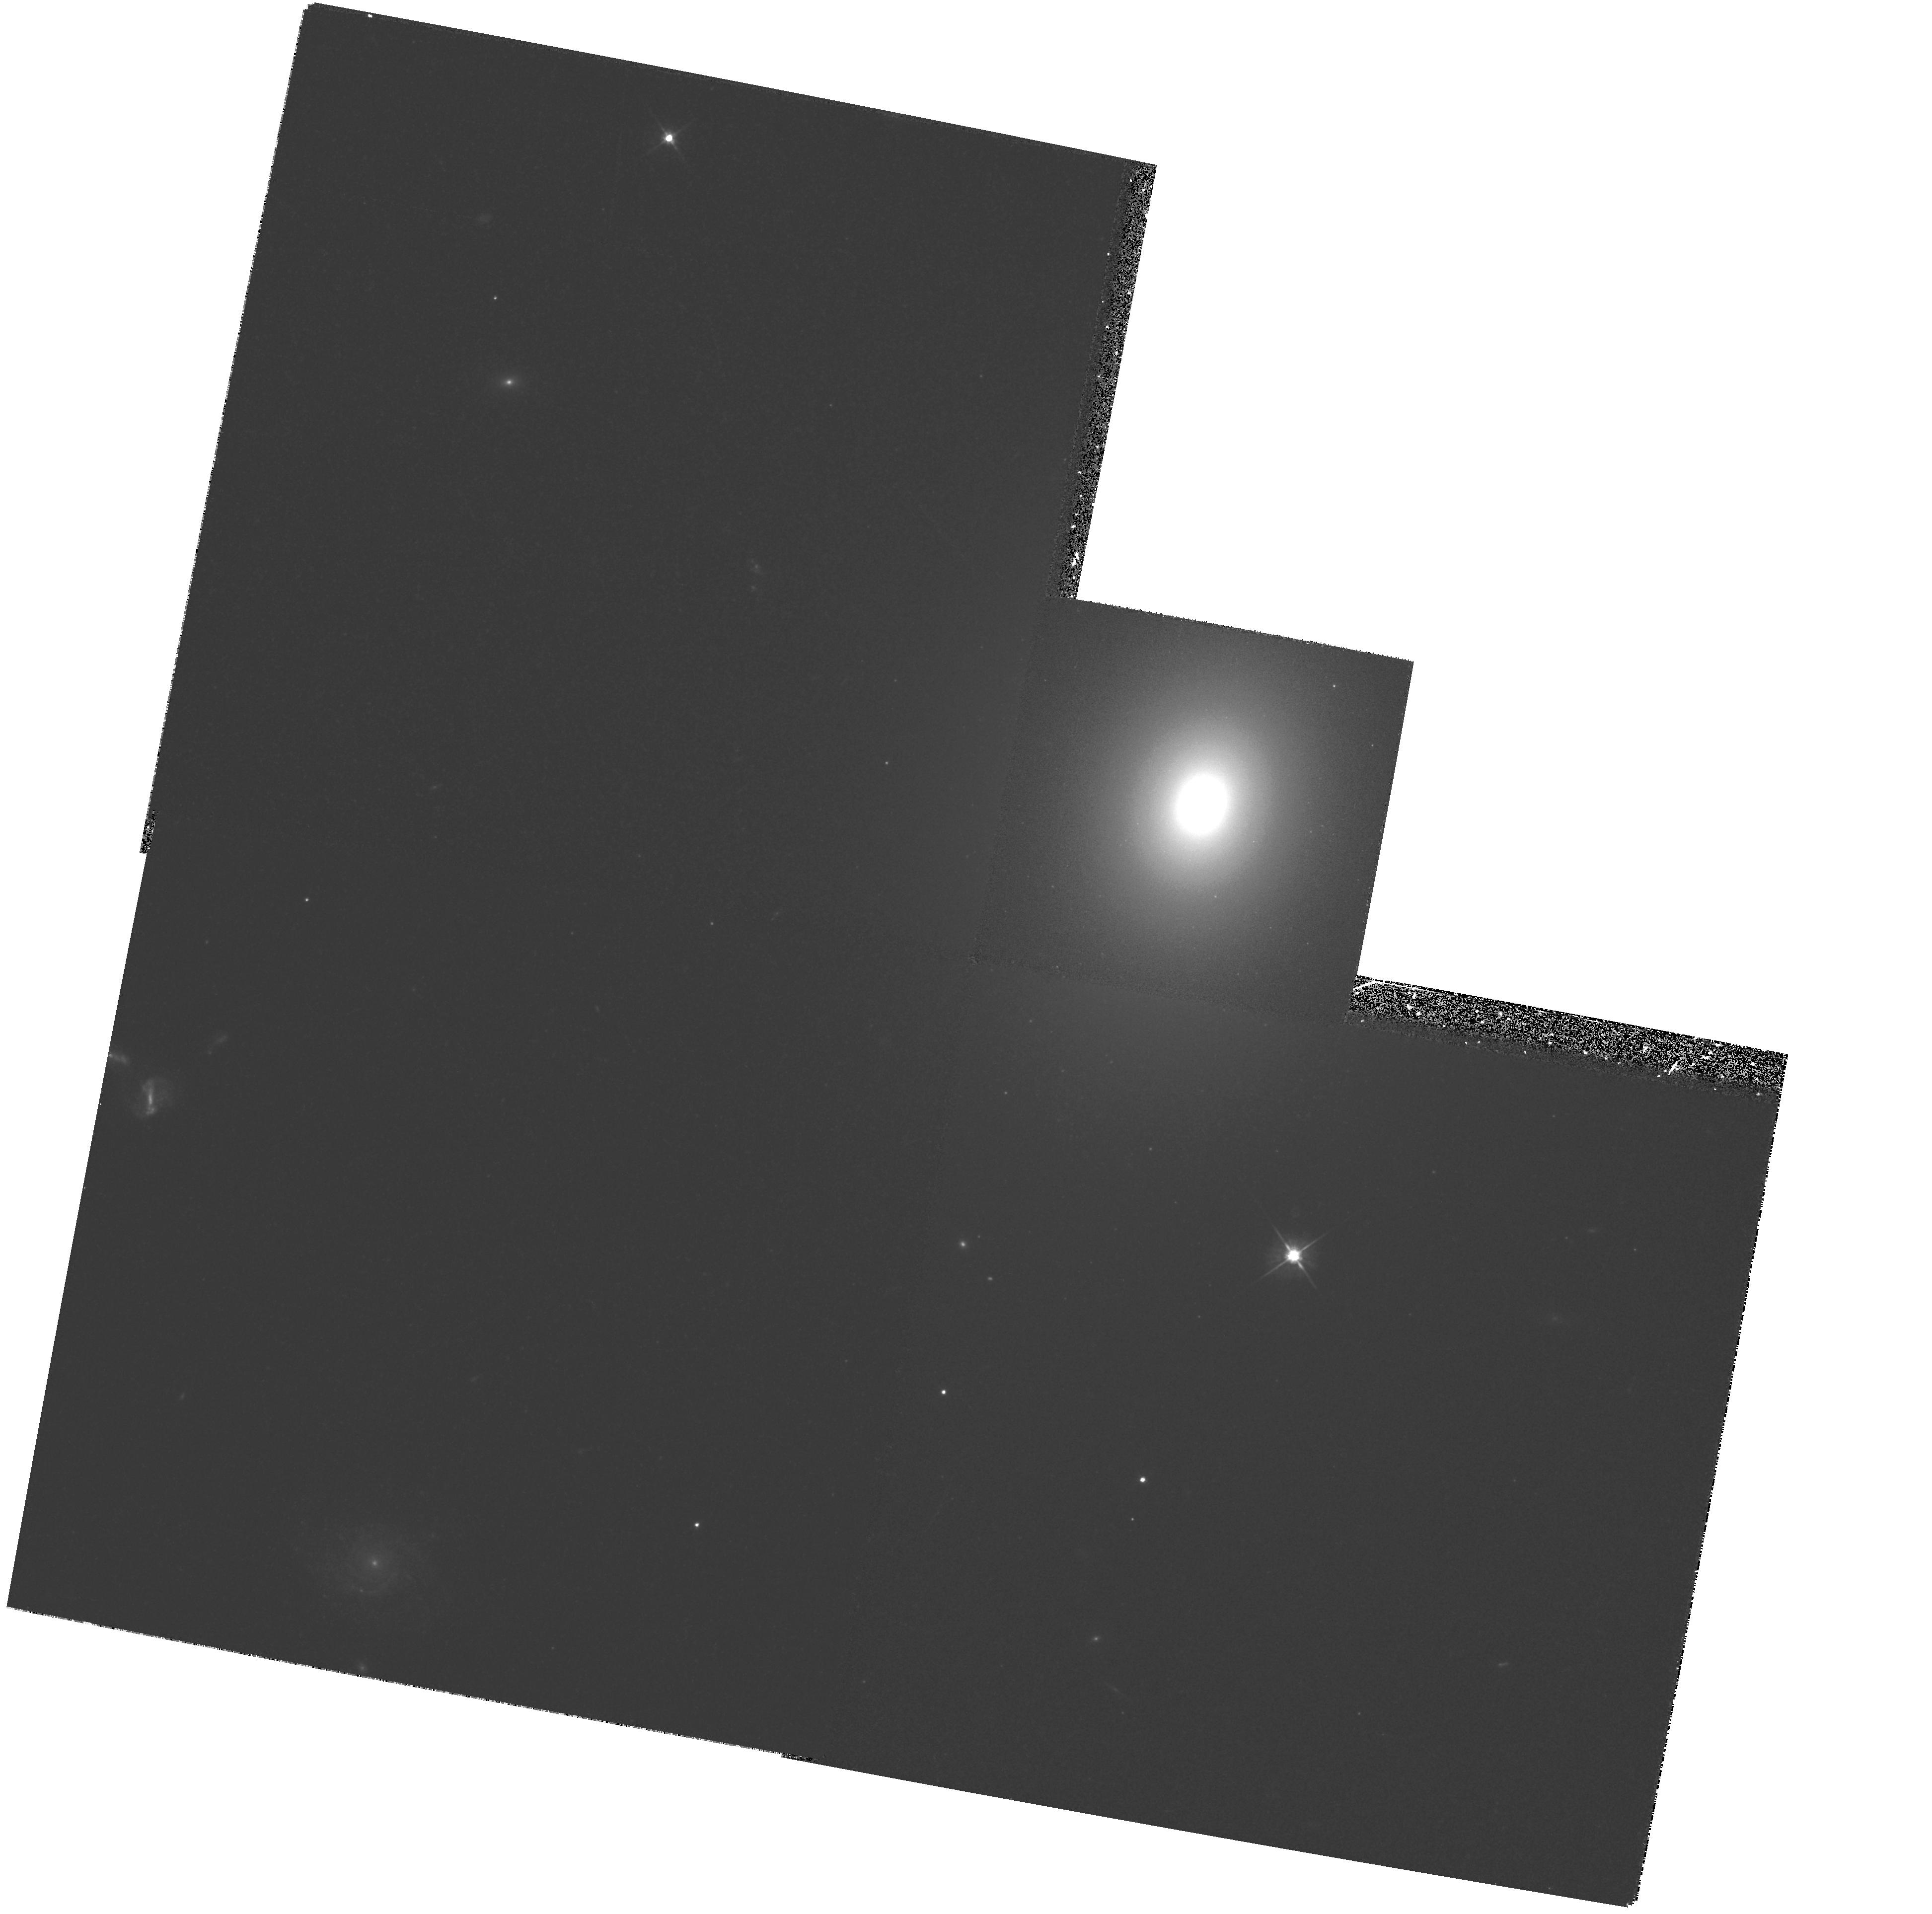
Target: NGC4786. Instrument: WFPC2/PC. Filter: F555W. Exposure: 20 min. Observation ID: hst_6587_24_wfpc2_pc_f555w_u3m724

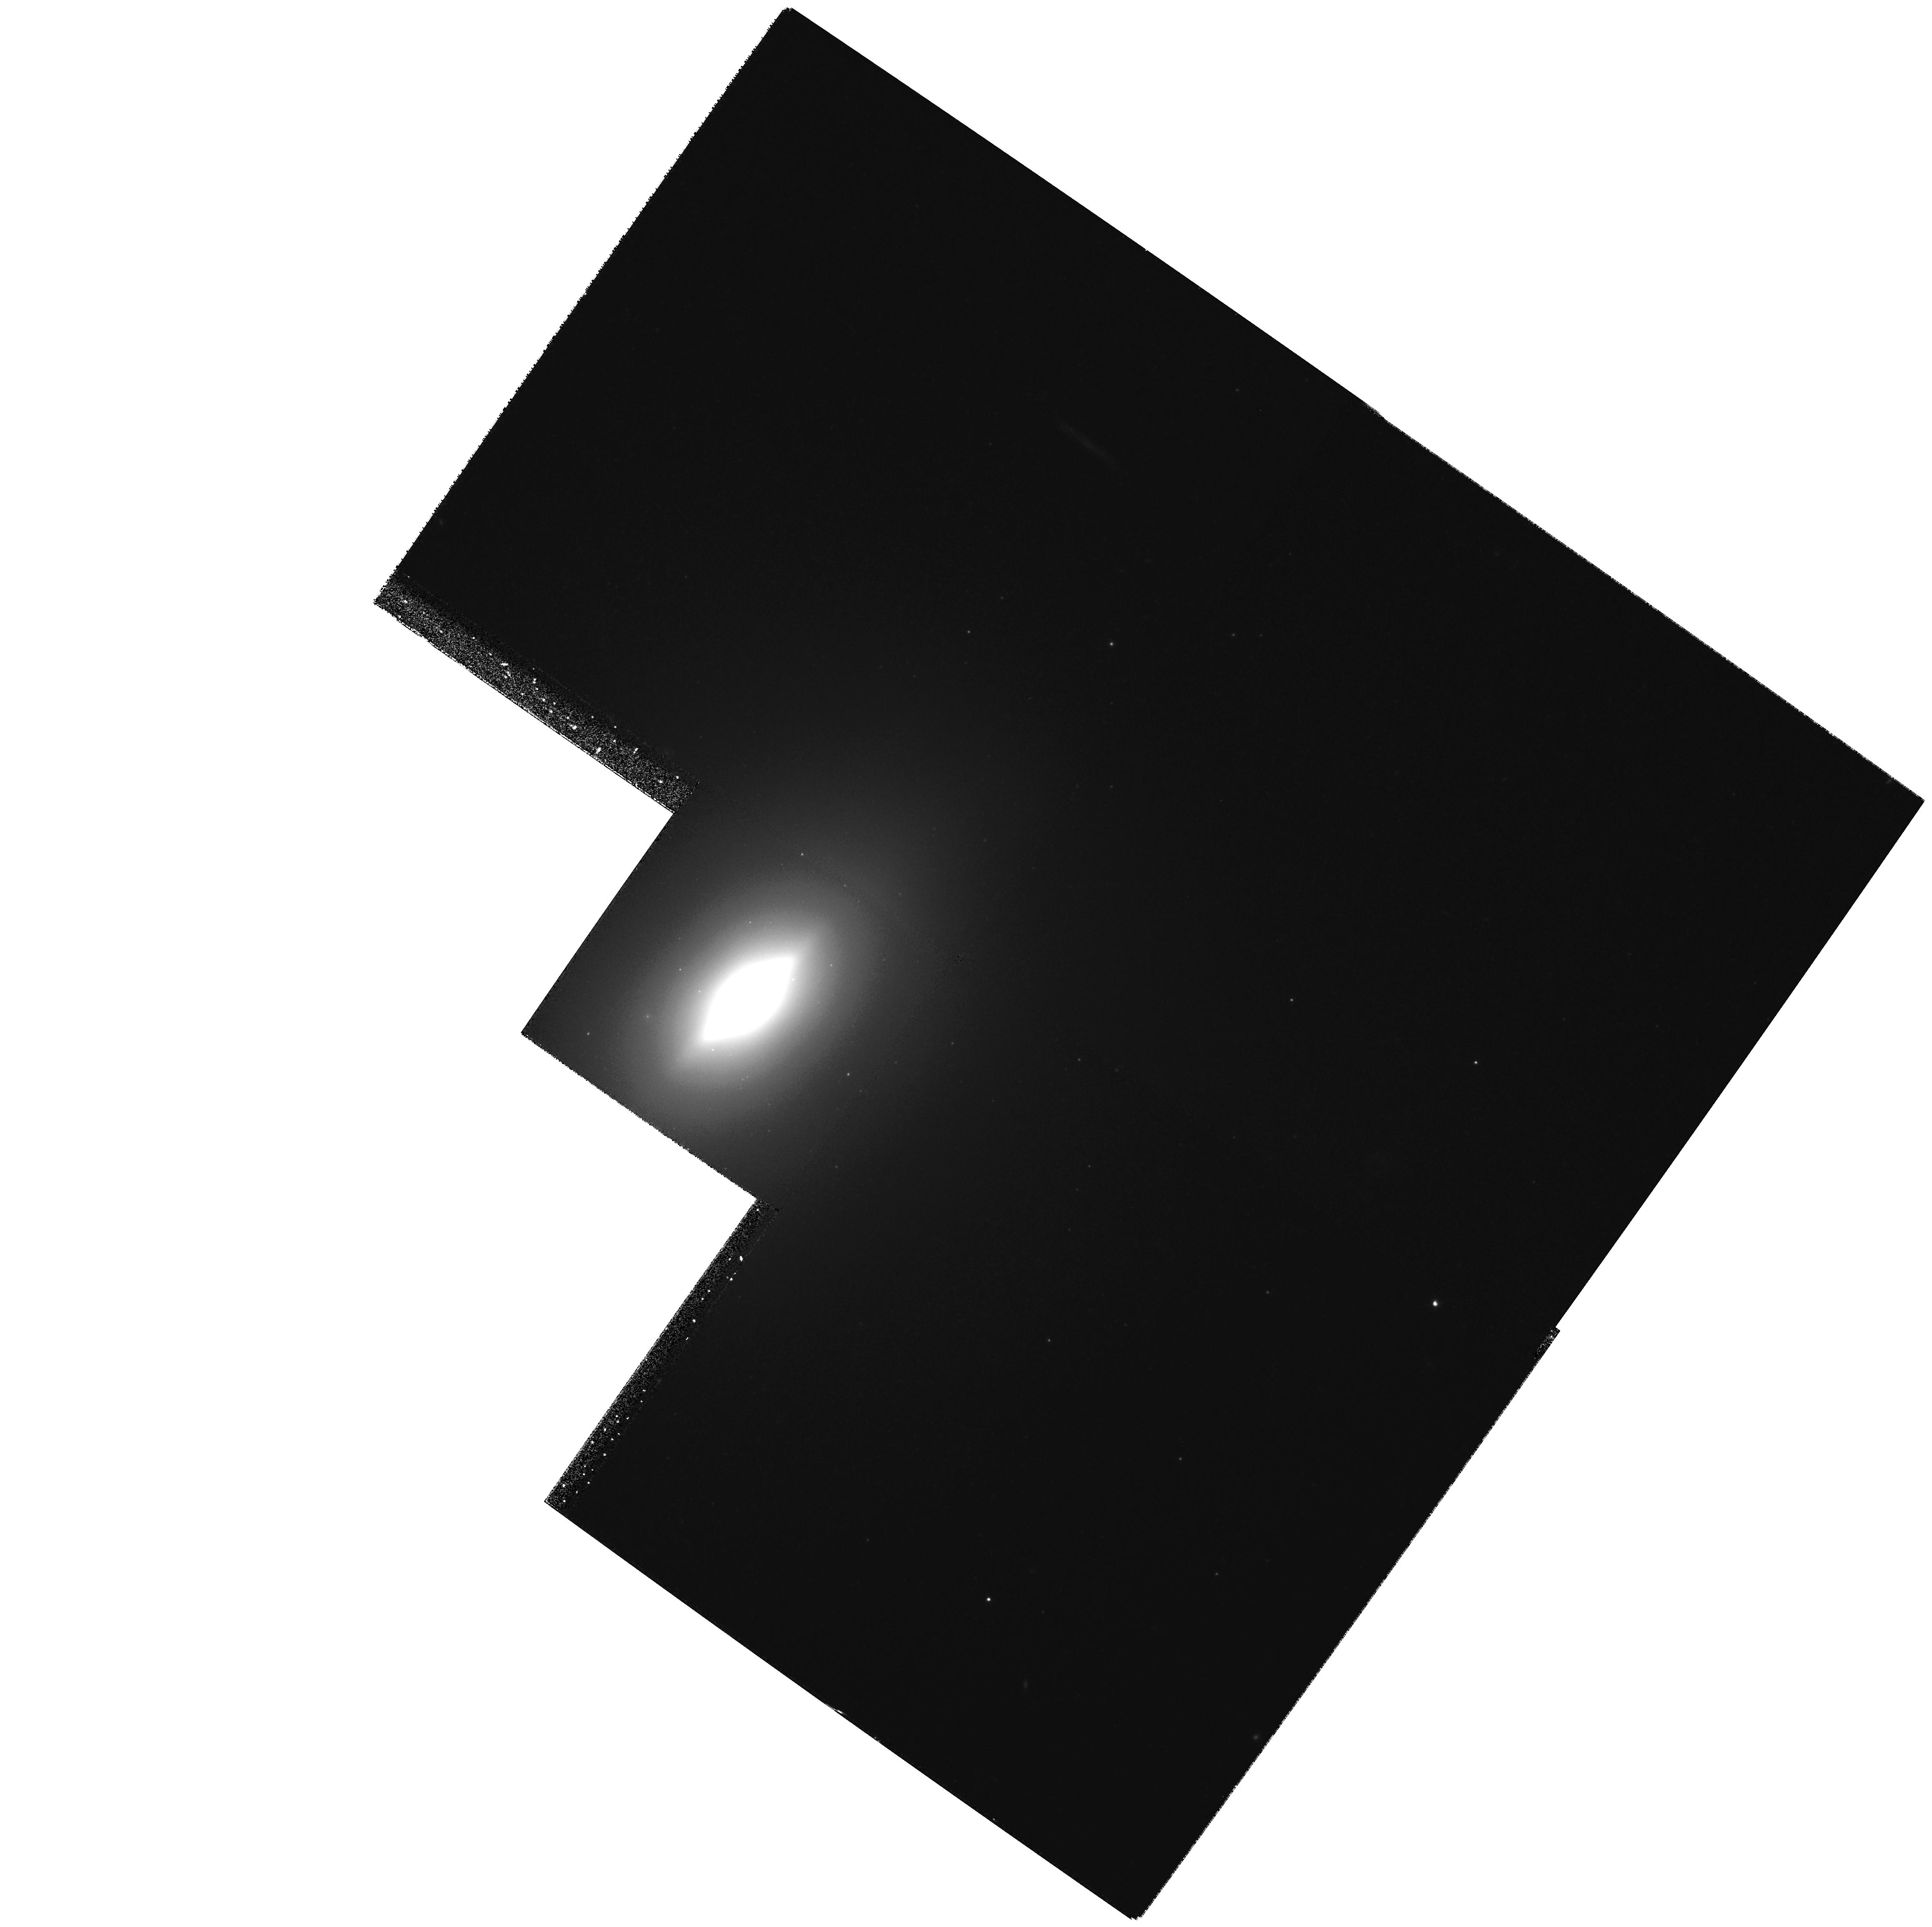
Target: NGC3610. Instrument: WFPC2/PC. Filter: F555W. Exposure: 23 min. Observation ID: hst_6587_20_wfpc2_pc_f555w_u3m720

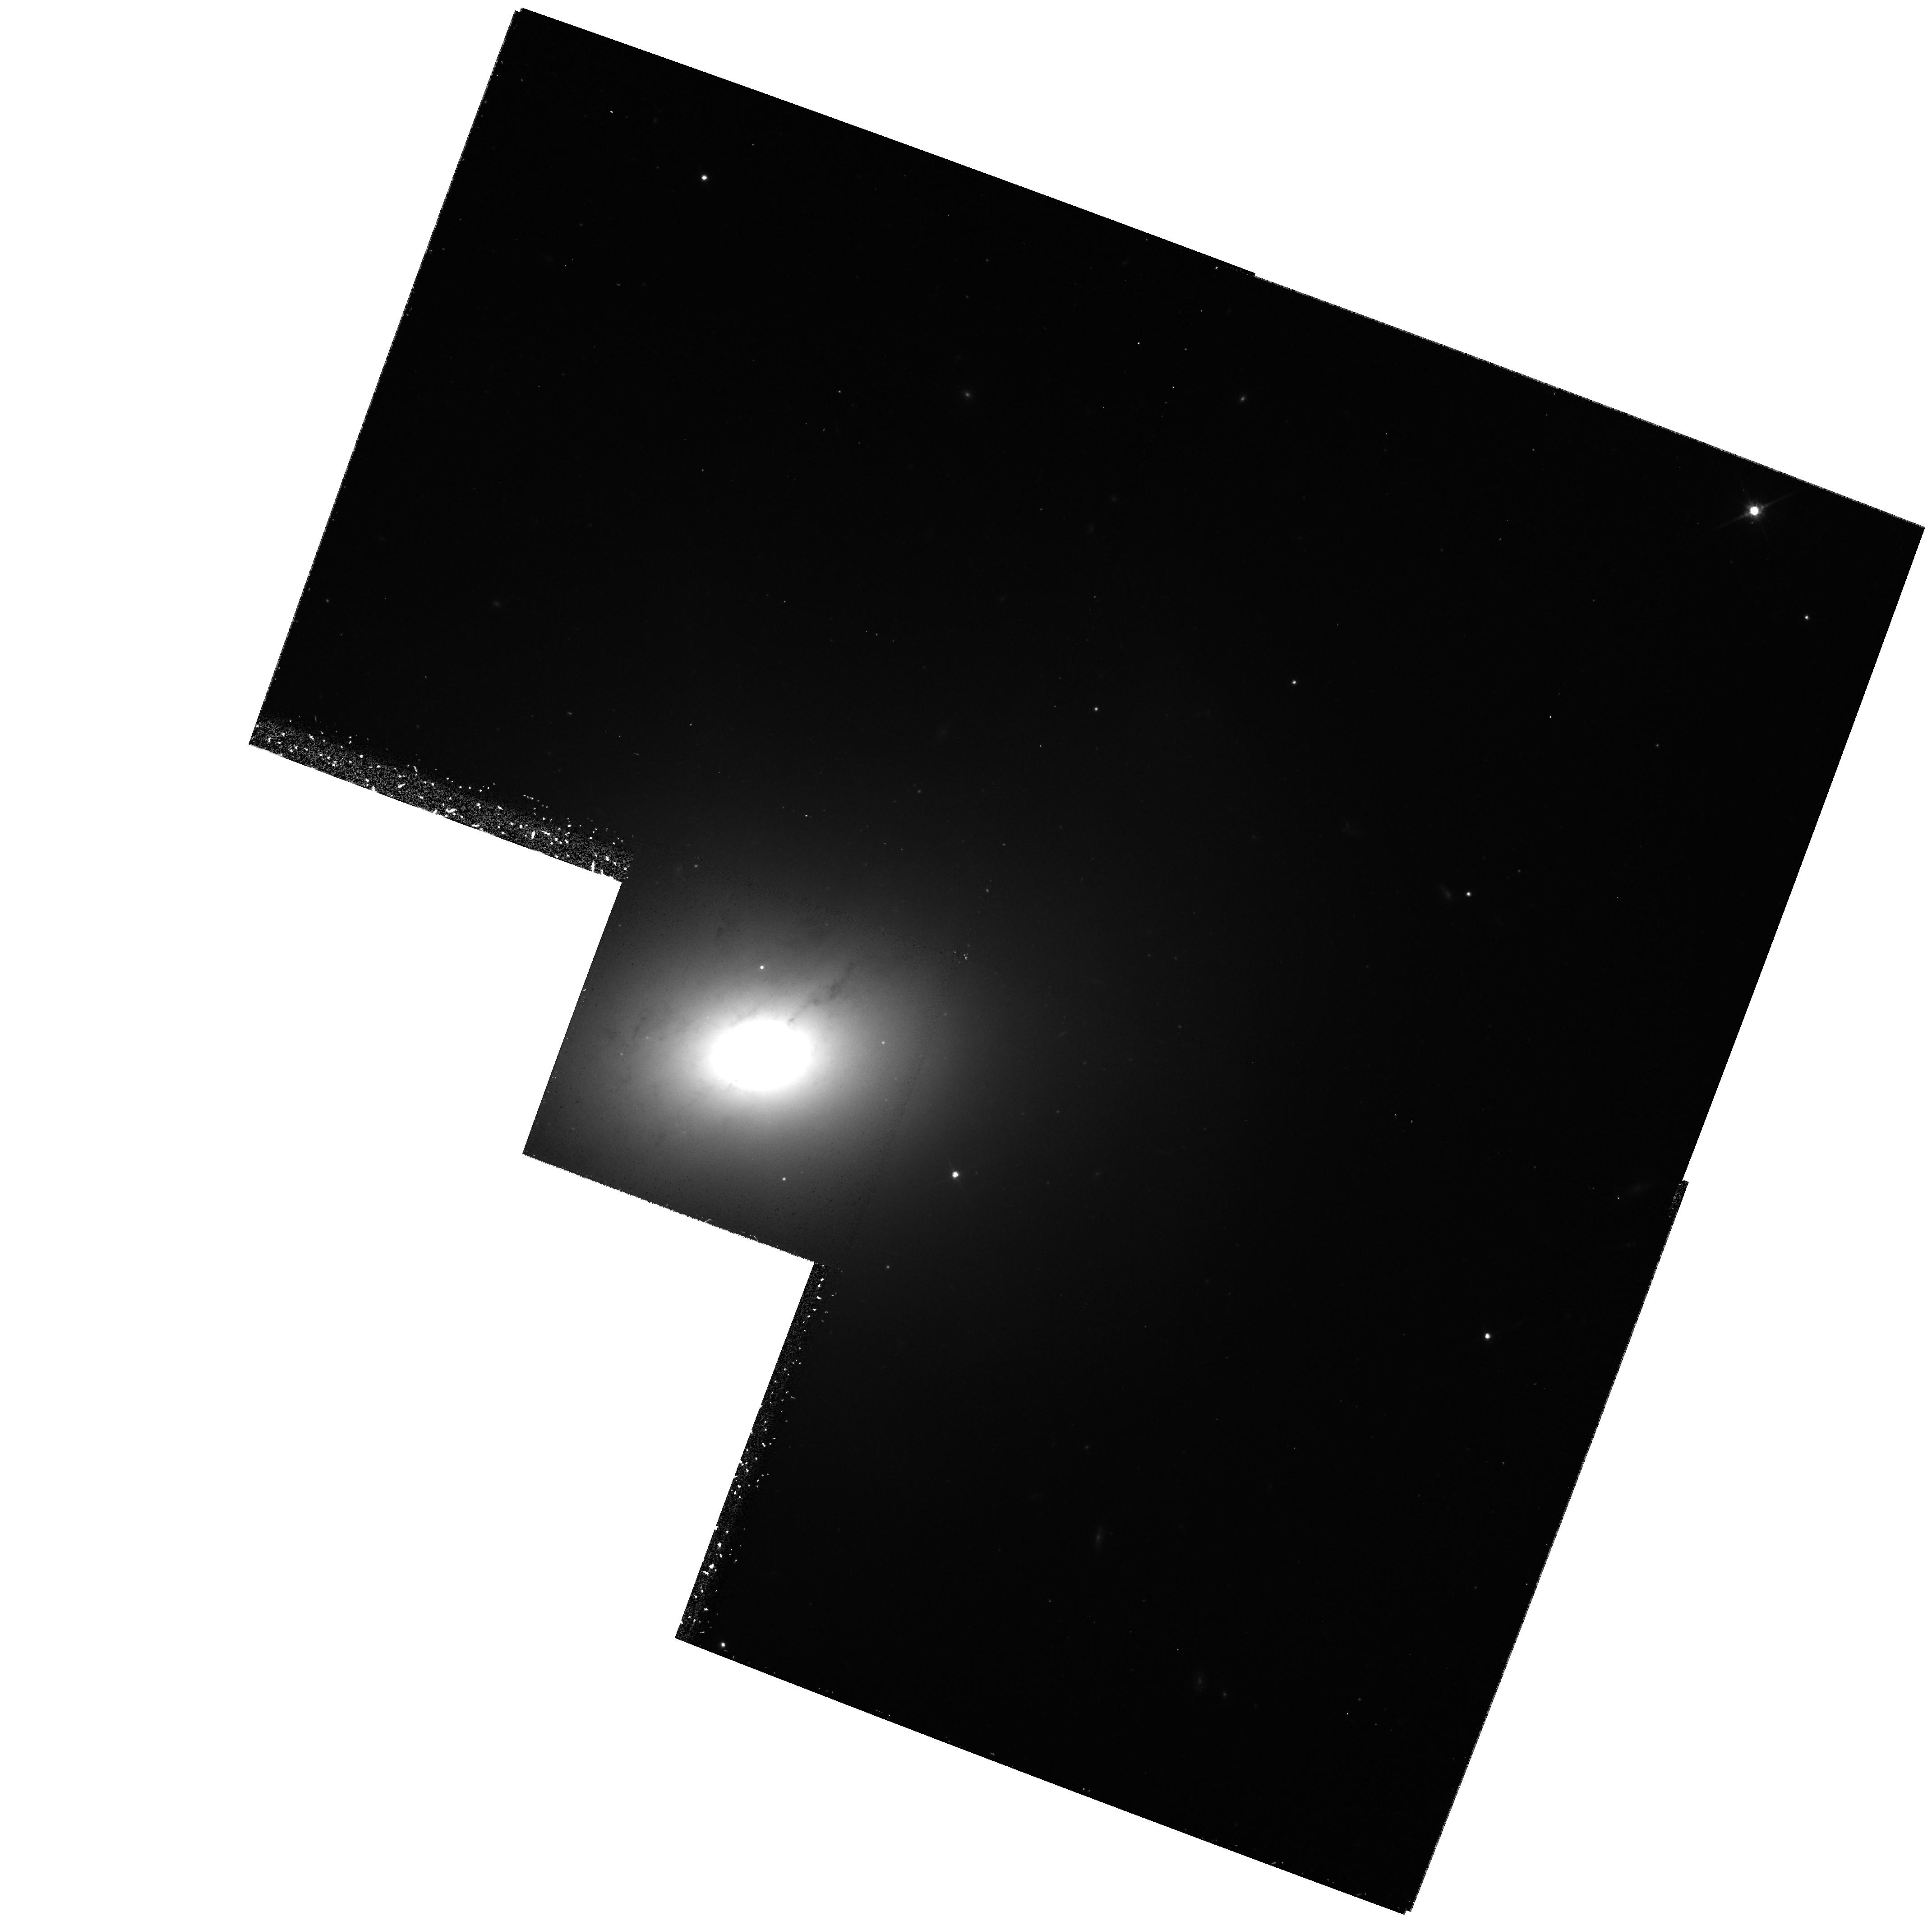
Target: NGC5018. Instrument: WFPC2/PC. Filter: F814W. Exposure: 32 min. Observation ID: hst_6587_25_wfpc2_pc_f814w_u3m725

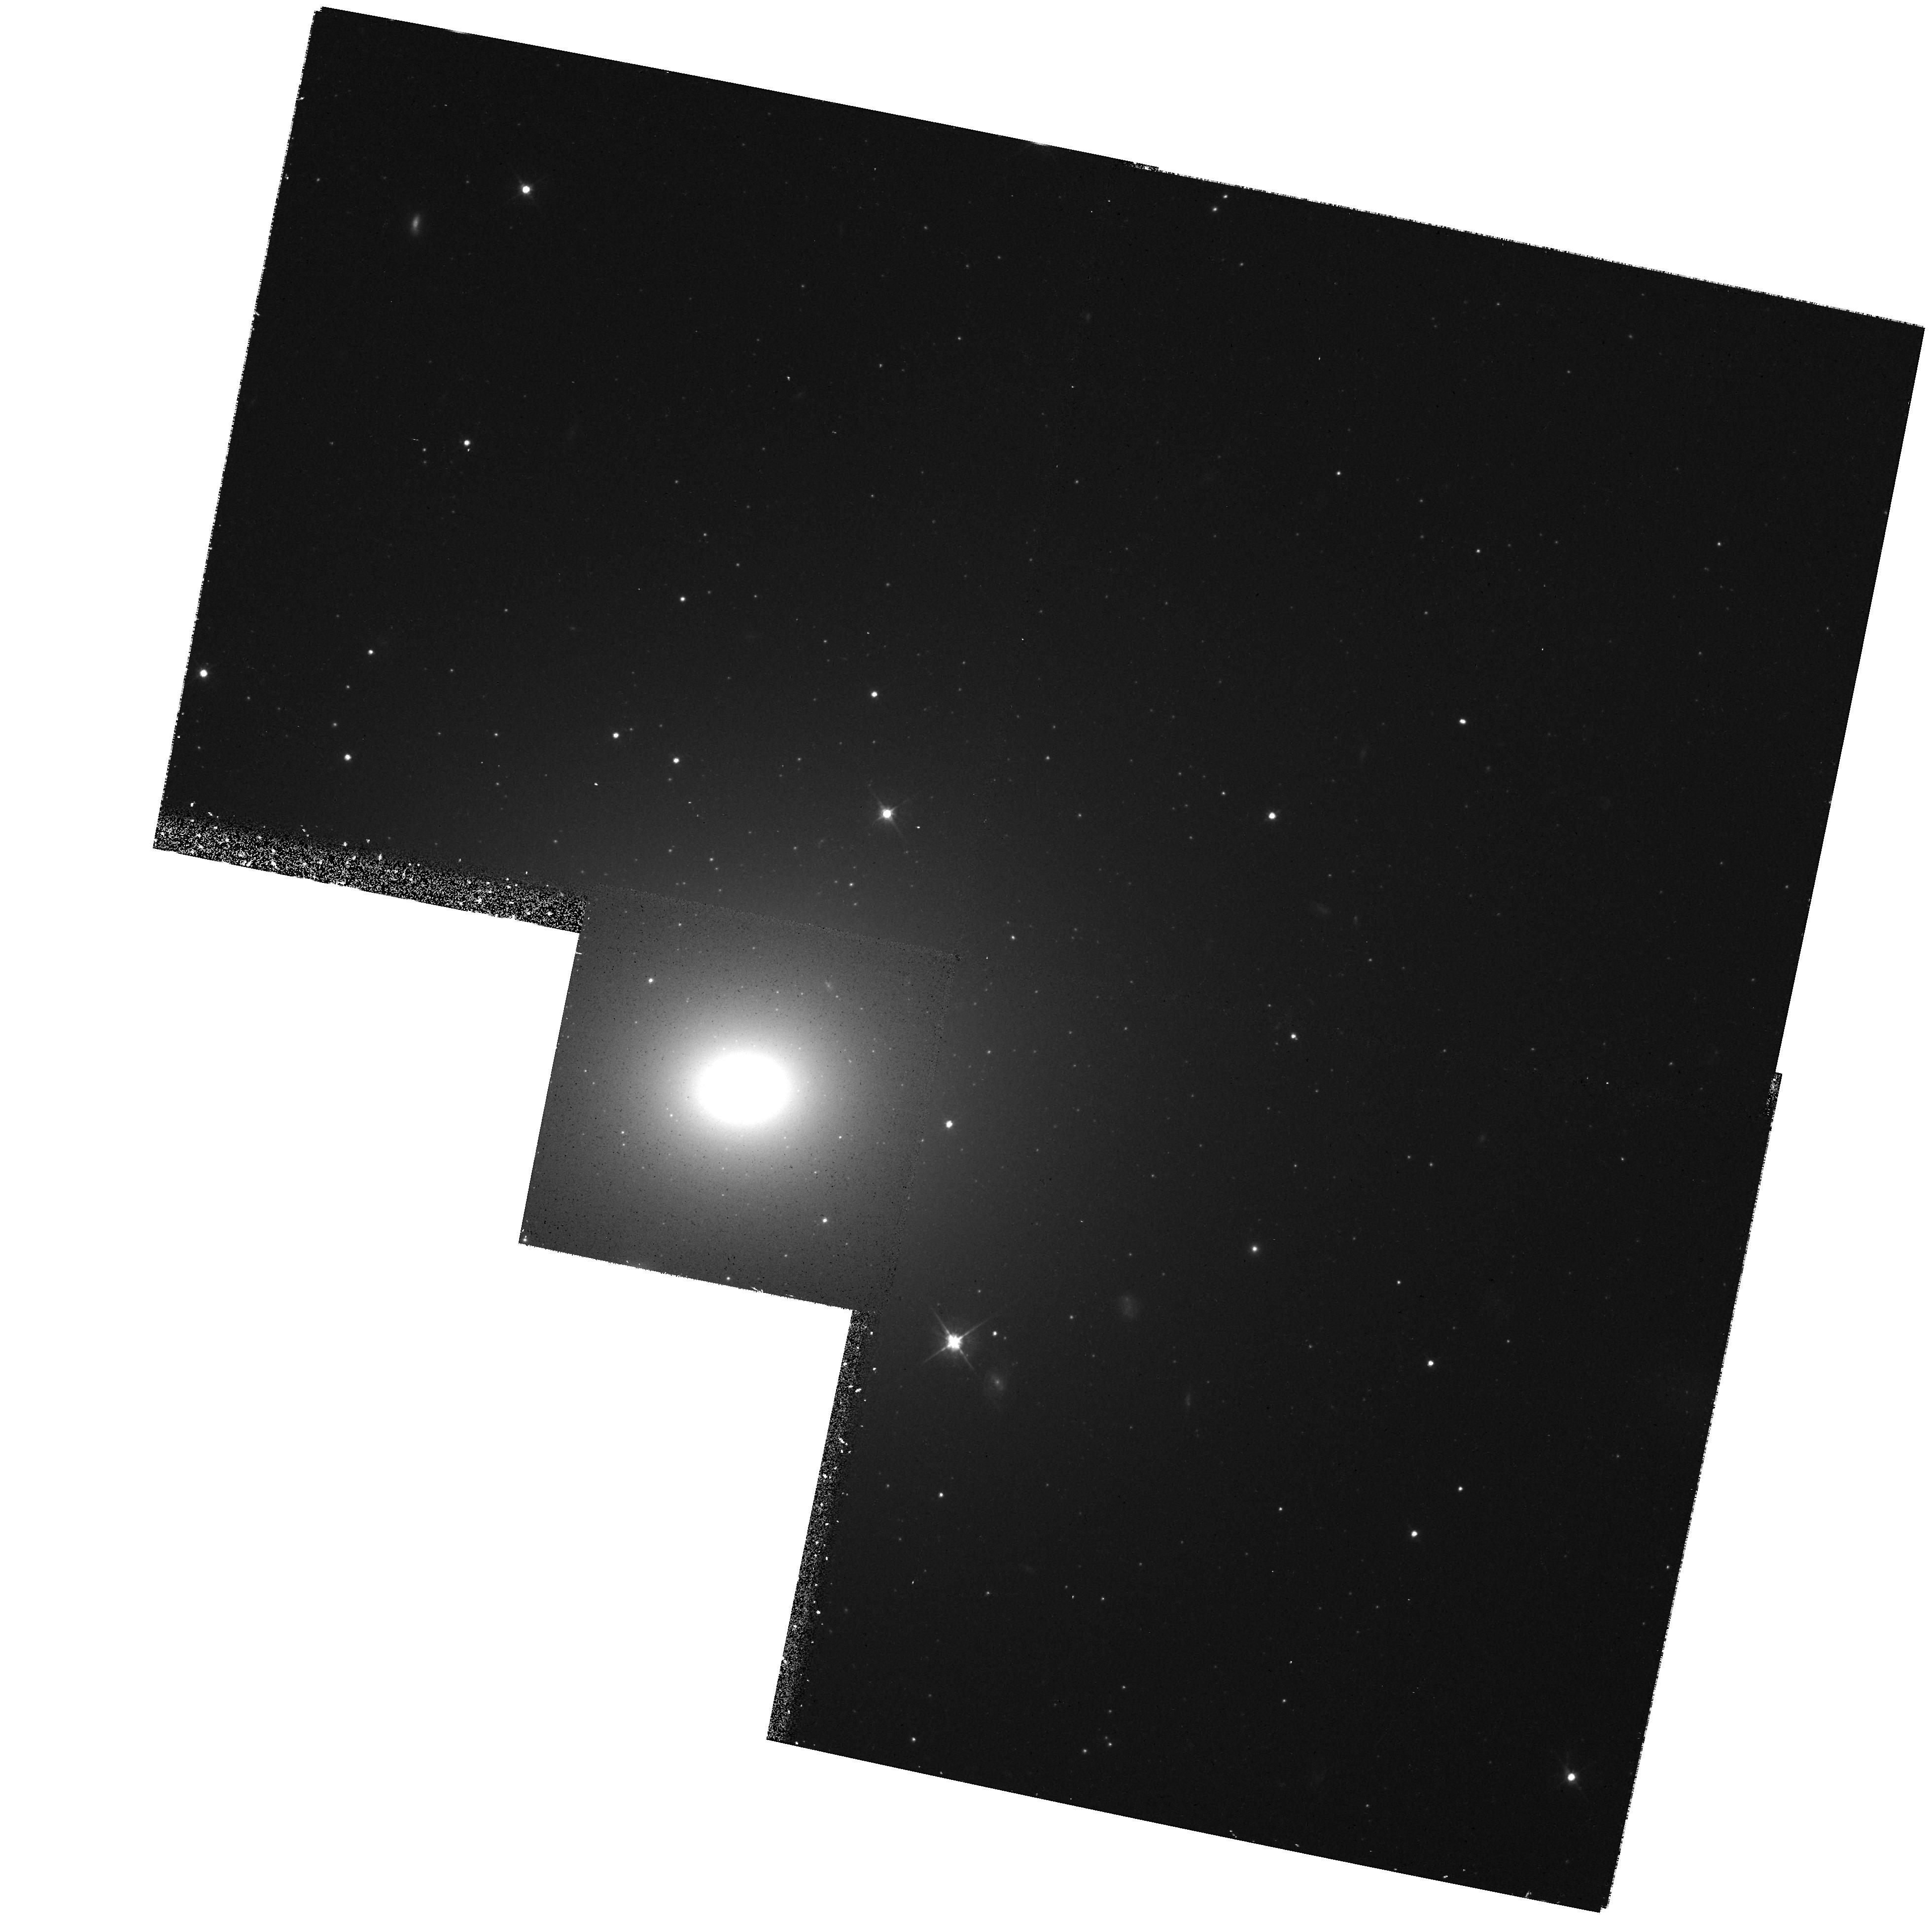
Target: NGC4709. Instrument: WFPC2/PC. Filter: F555W. Exposure: 32 min. Observation ID: hst_6587_09_wfpc2_pc_f555w_u3m709

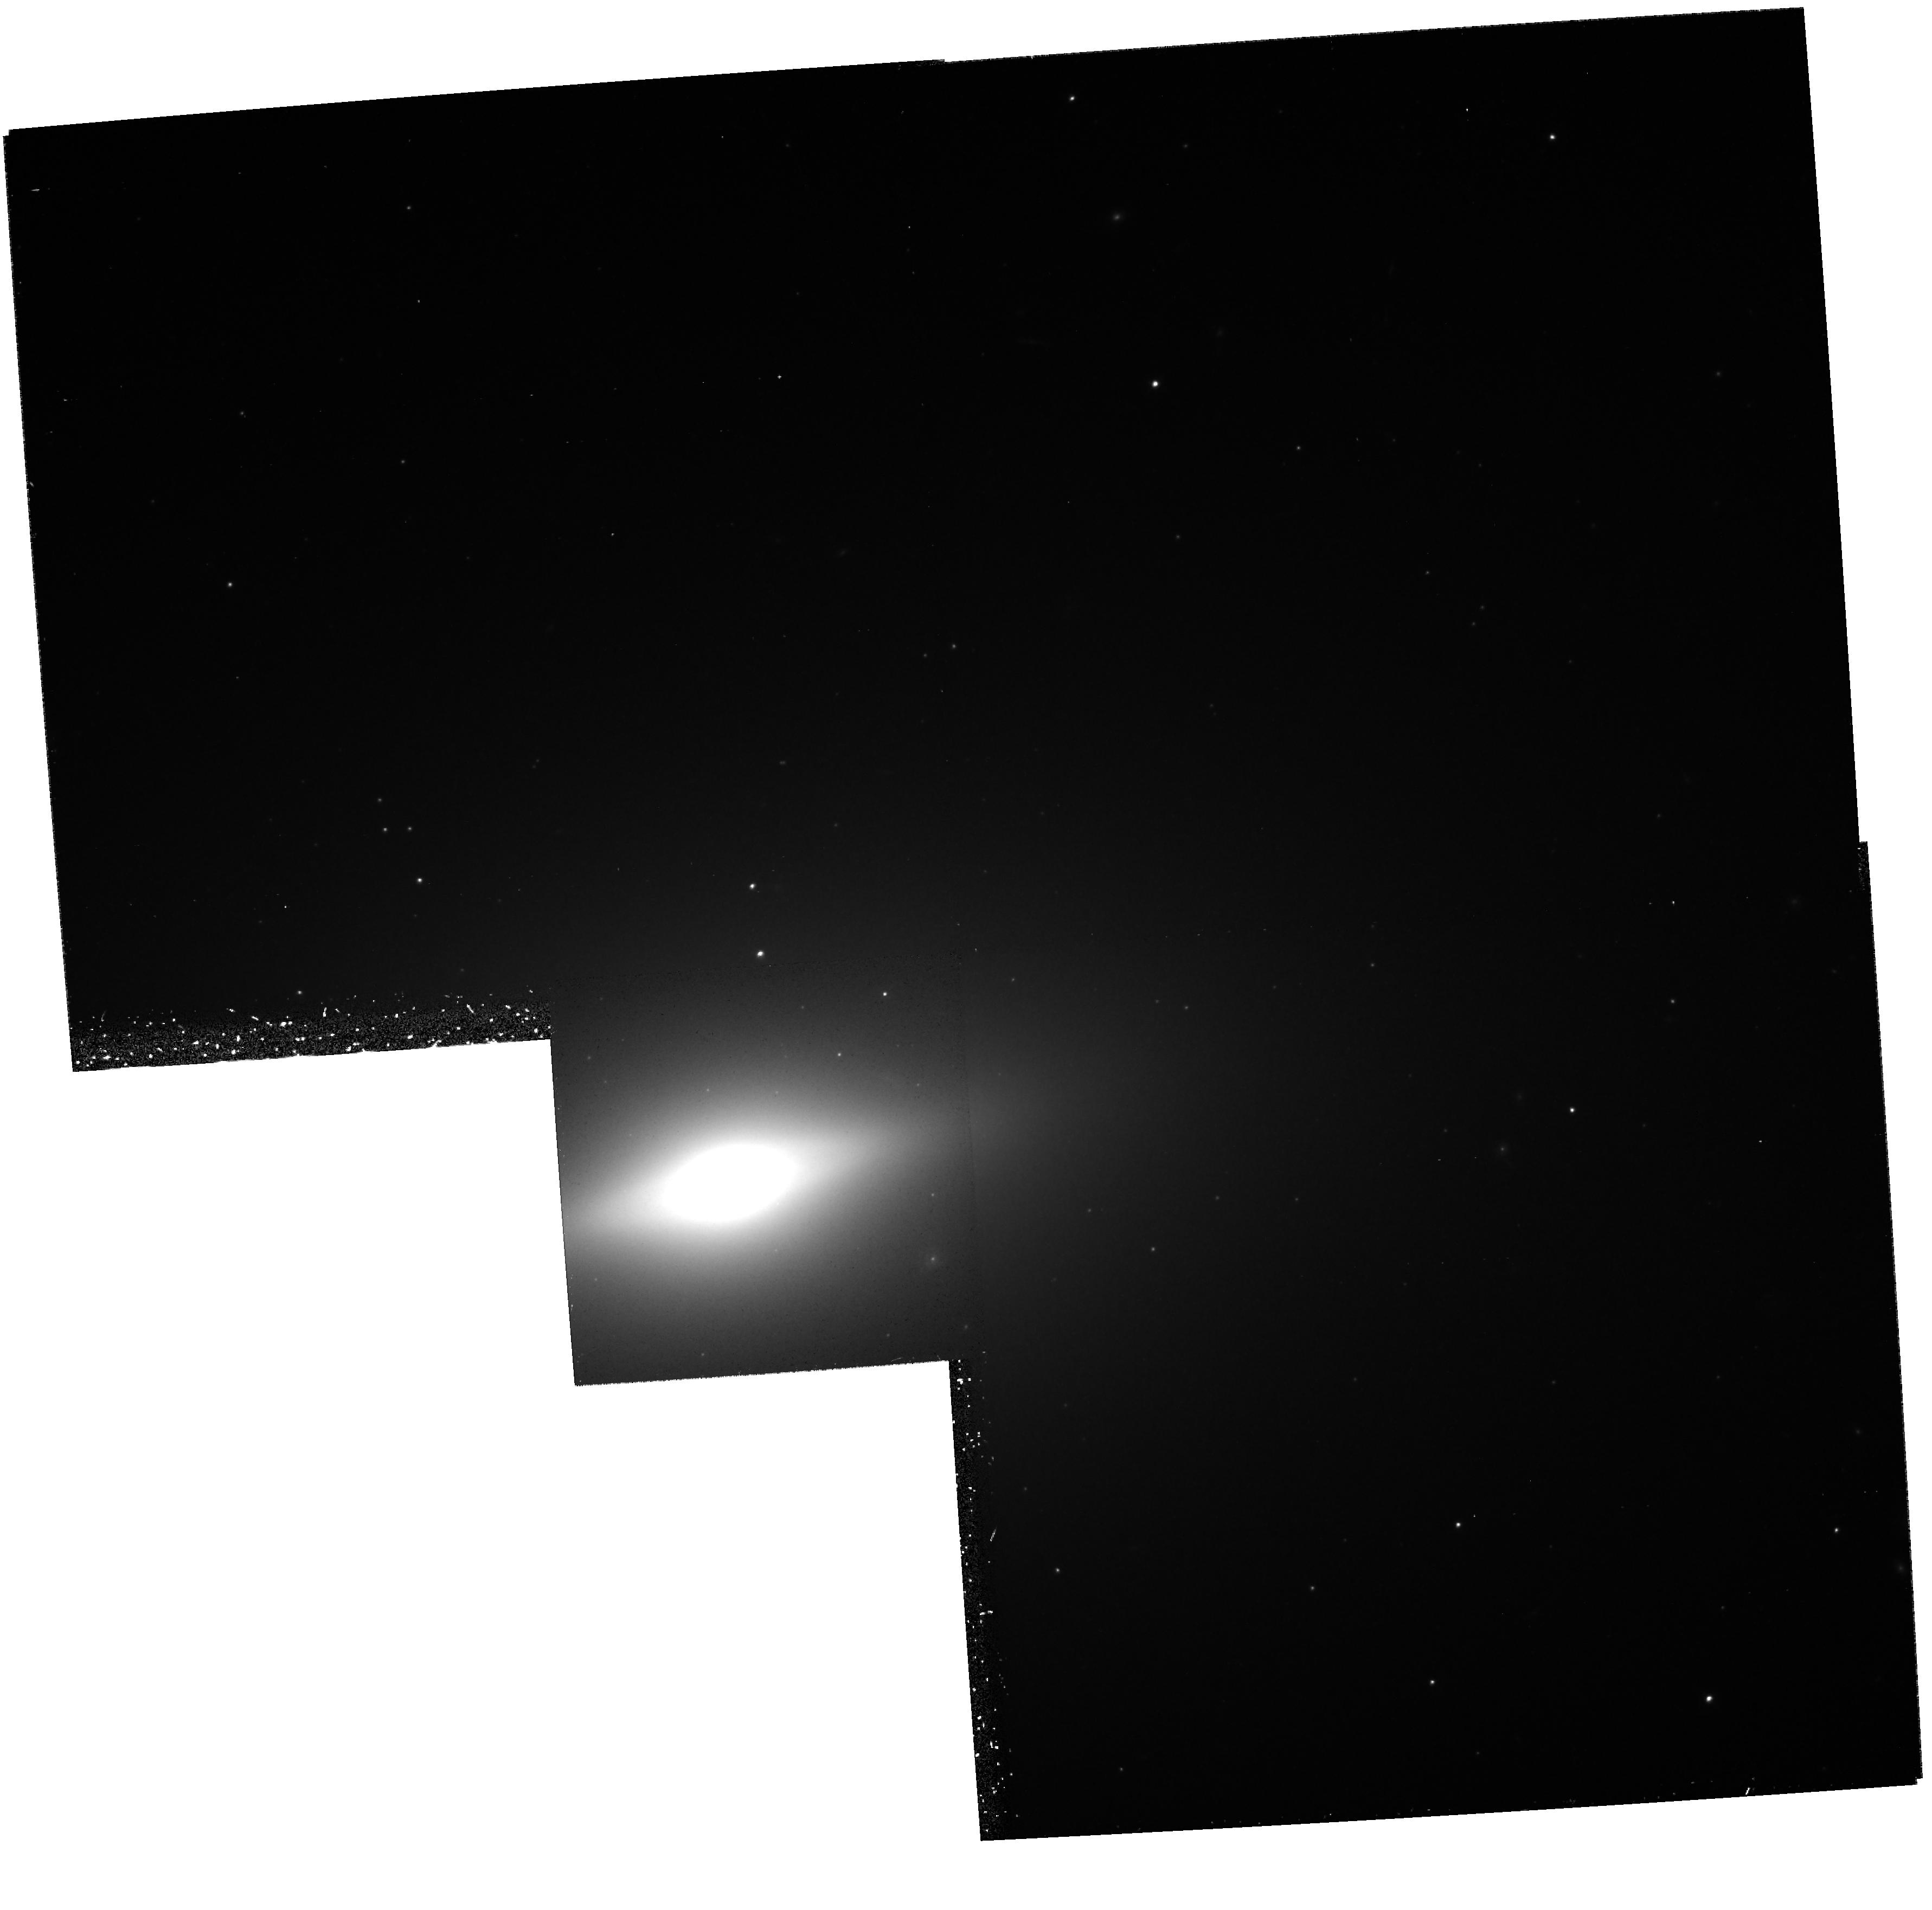
Target: NGC3585. Instrument: WFPC2/PC. Filter: F814W. Exposure: 32 min. Observation ID: hst_6587_19_wfpc2_pc_f814w_u3m719

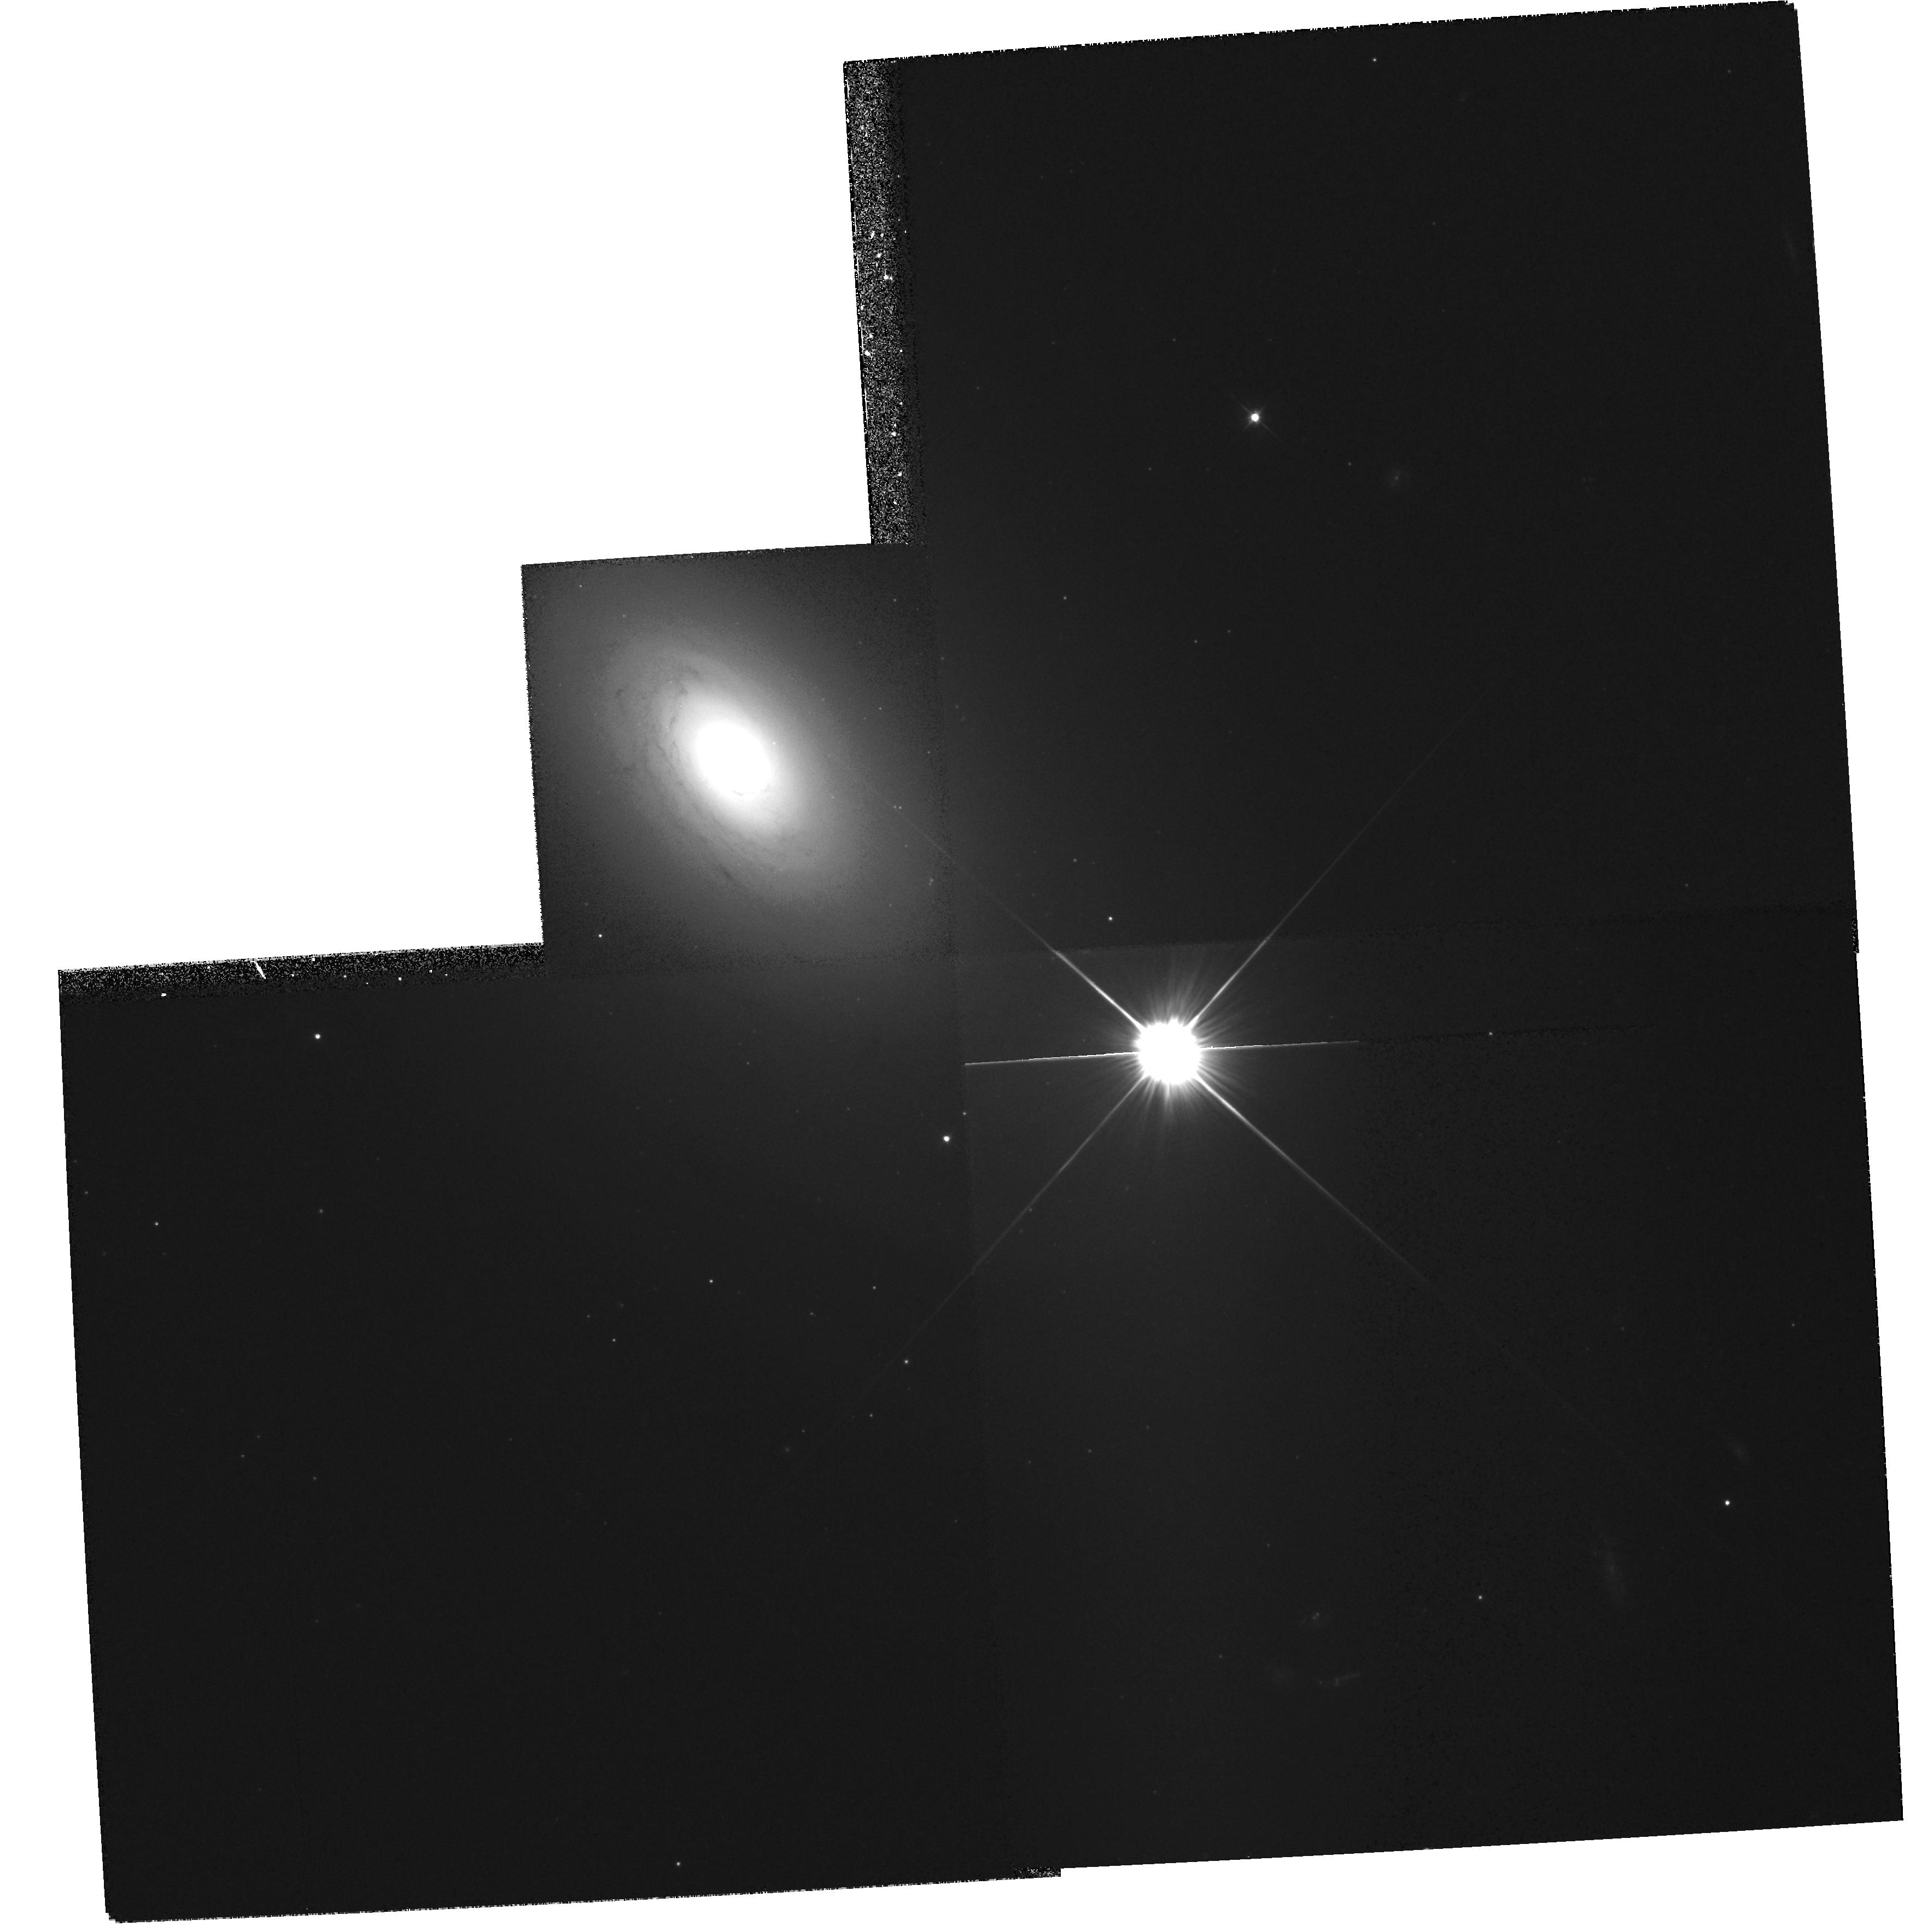
Target: NGC2974. Instrument: WFPC2/PC. Filter: F555W. Exposure: 20 min. Observation ID: hst_6587_17_wfpc2_pc_f555w_u3m717

Black Holes and Cores of Early-Type Galaxies (PI: Richstone, Douglas O.)

The campaign to find black holes in the centers of galaxies with HST has been highly successful. Major kinematic surveys for central BHs are expected to explode in Cycle 7, with the advent of STIS. In preparation for that, we propose to augment the HST imaging archive of elliptical galaxies. Images by themselves are not only integral to the study of central BHs, they are changing our whole concept of the centers of early-type galaxies. Adding some 28 carefully chosen ellipticals would greatly enhance the archive's flexibility and ability to address a wide variety of problems. Specific classes of galaxies that are now under-represented include massive ellipticals, field ellipticals, and disturbed ellipticals. Enlarging the archive by only ~30\% would double or triple the number of objects in each of these key categories. Associated two-color imaging will provide a rich database for globular cluster programs, surface-brightness- fluctuation distances, stellar populations, and many other programs. We also propose to reimage seven power-law ellipticals that were observed in Cycles 1-2. Dithering plus the improved post-repair PSF will sharpen the resolution by a factor of 3-4 and may reveal tiny cores. This discovery would constitute an important new class of central light profile intermediate between the current cores and power-laws.